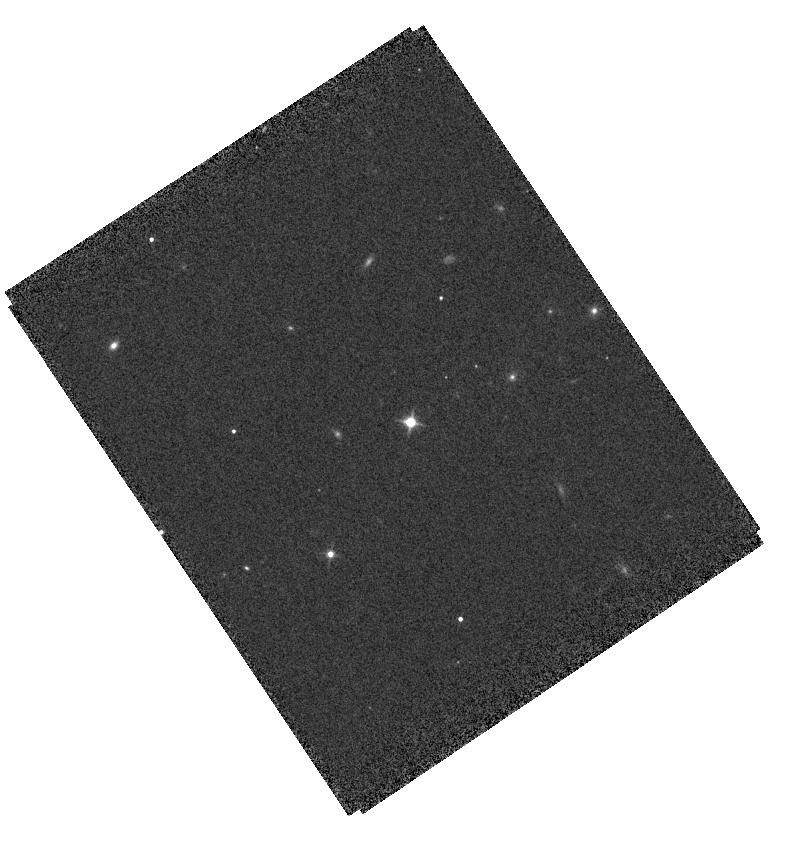
Target: J0439+1634
Instrument: WFC3/IR
Filter: F125W
Exposure: 6 min
Observation ID: hst_15829_h8_wfc3_ir_f125w_ie38h8

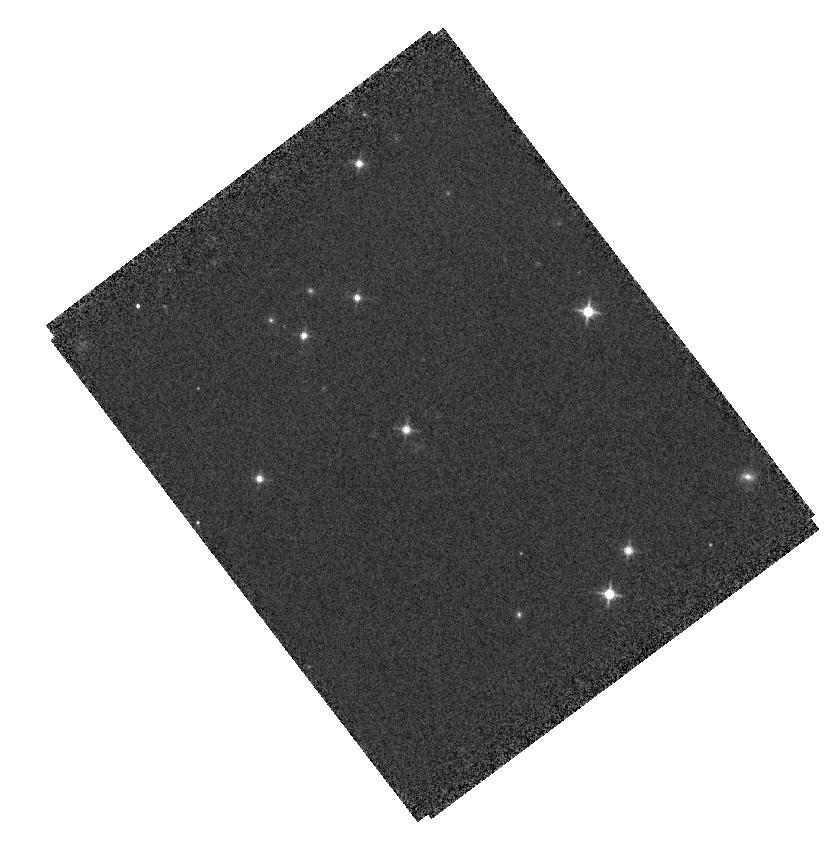
Target: PSF0439+1636
Instrument: WFC3/IR
Filter: F125W
Exposure: 6 min
Observation ID: hst_15829_09_wfc3_ir_f125w_ie3809

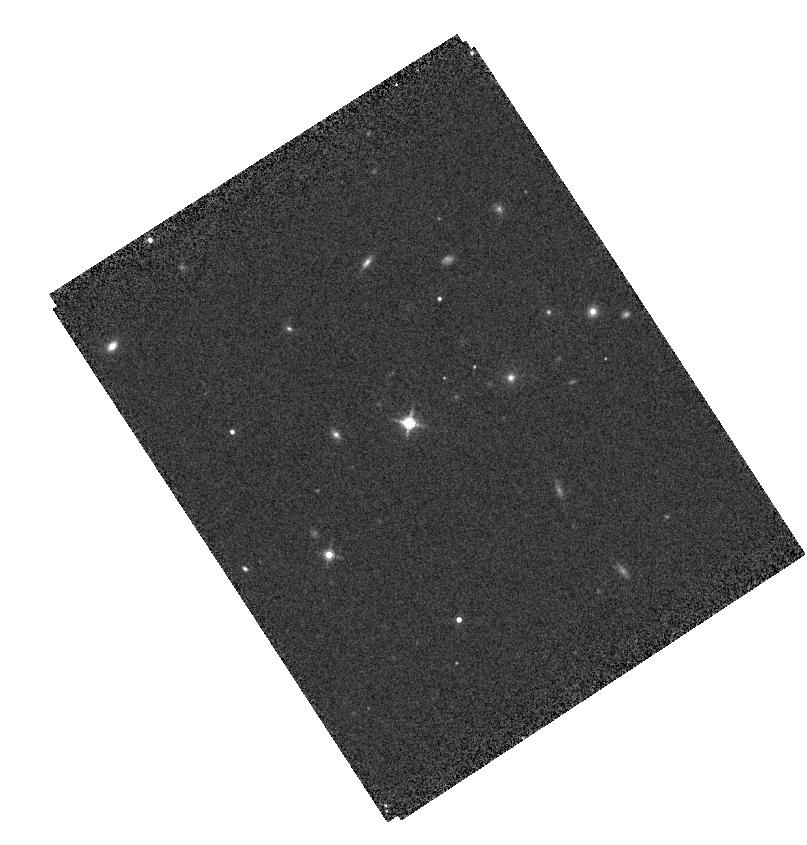
Target: J0439+1634
Instrument: WFC3/IR
Filter: F160W
Exposure: 7 min
Observation ID: hst_15829_h6_wfc3_ir_f160w_ie38h6

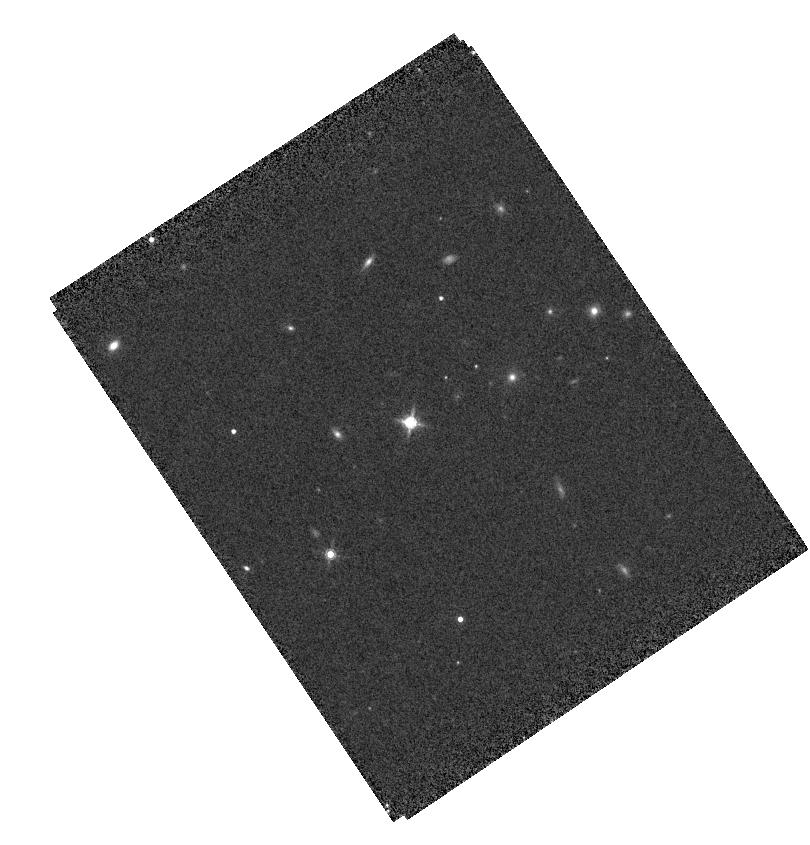
Target: J0439+1634
Instrument: WFC3/IR
Filter: F160W
Exposure: 7 min
Observation ID: hst_15829_h8_wfc3_ir_f160w_ie38h8

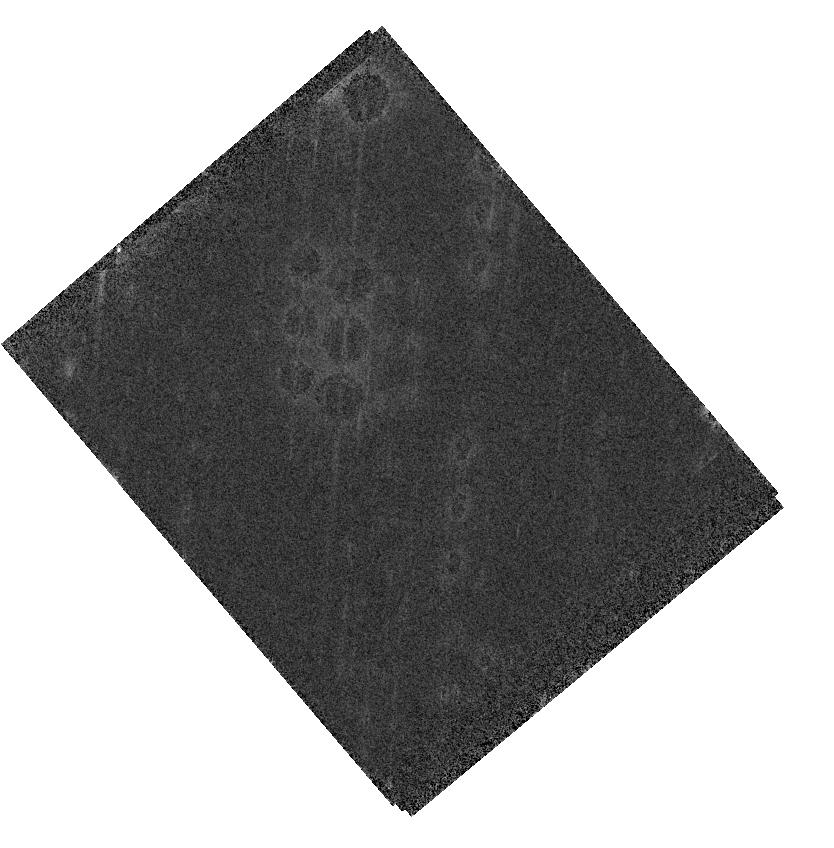
Target: J0439+1634
Instrument: WFC3/IR
Filter: F160W
Exposure: 7 min
Observation ID: hst_15829_08_wfc3_ir_f160w_ie3808

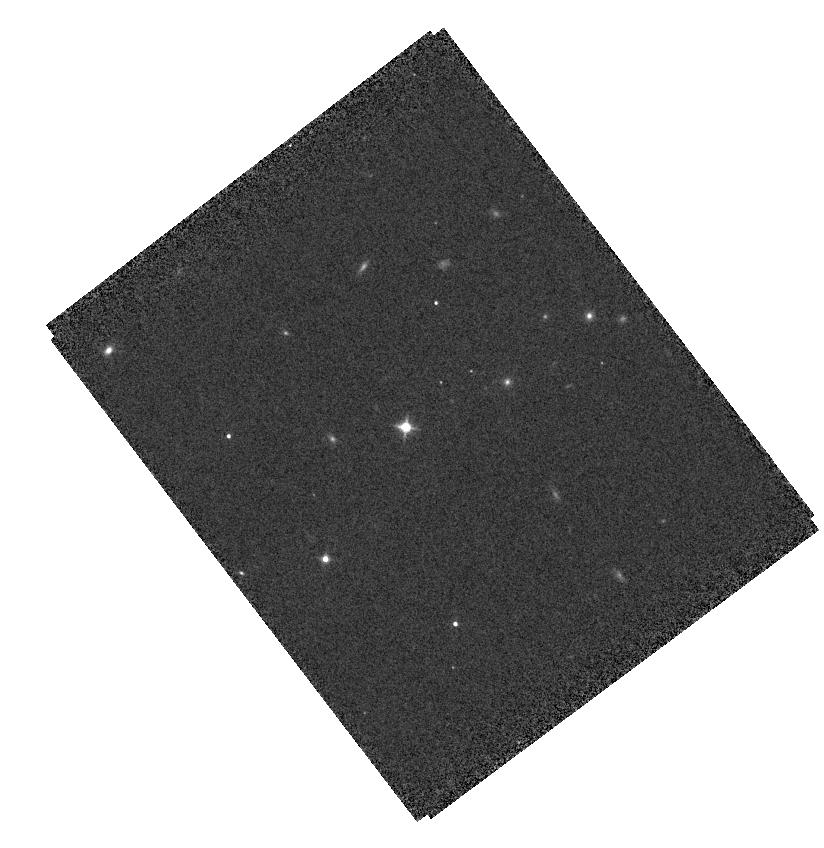
Target: J0439+1634
Instrument: WFC3/IR
Filter: F125W
Exposure: 6 min
Observation ID: hst_15829_04_wfc3_ir_f125w_ie3804

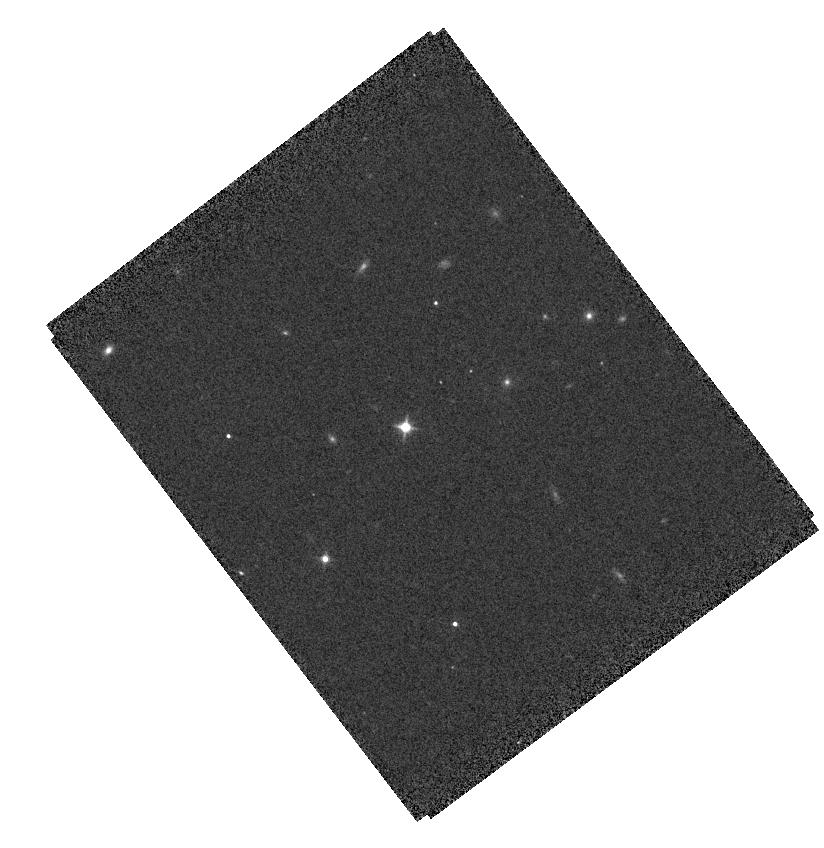
Target: J0439+1634
Instrument: WFC3/IR
Filter: F125W
Exposure: 6 min
Observation ID: hst_15829_03_wfc3_ir_f125w_ie3803

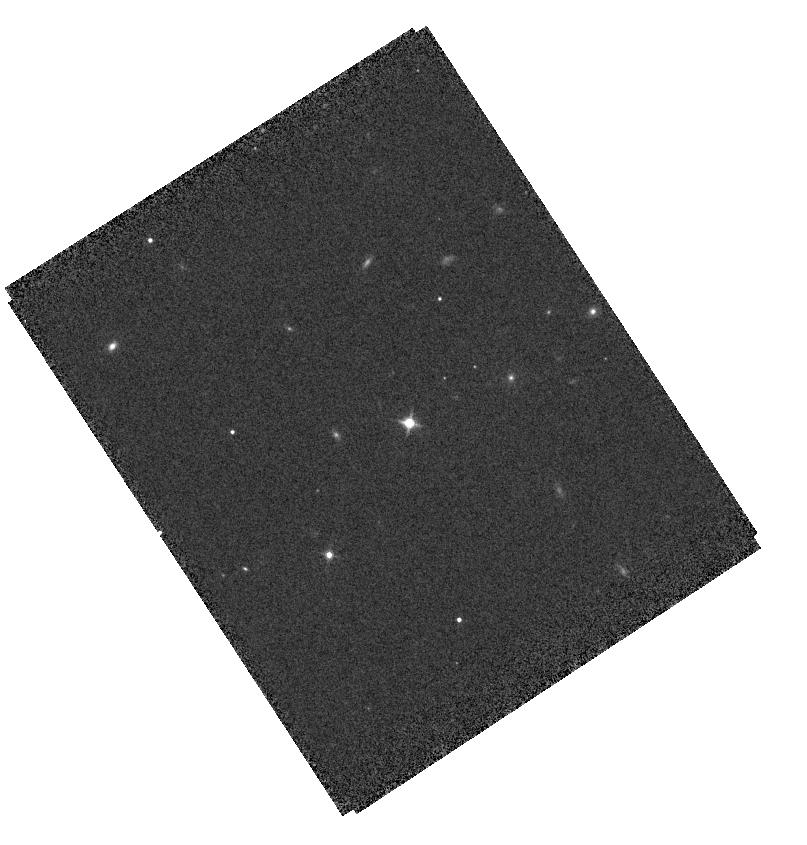
Target: J0439+1634
Instrument: WFC3/IR
Filter: F125W
Exposure: 6 min
Observation ID: hst_15829_h7_wfc3_ir_f125w_ie38h7

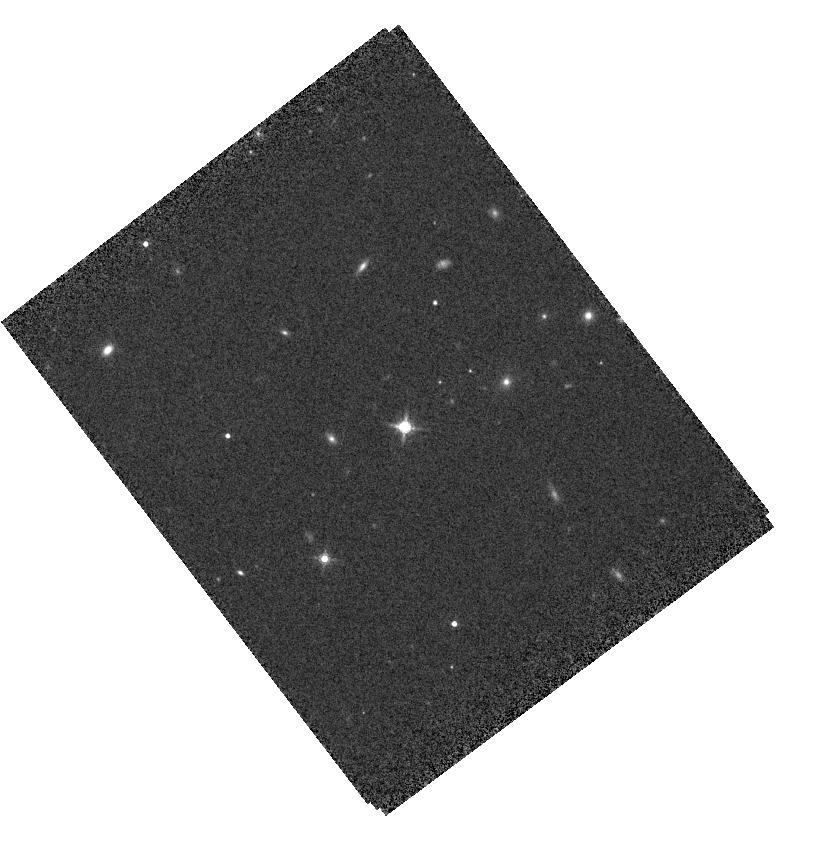
Target: J0439+1634
Instrument: WFC3/IR
Filter: F160W
Exposure: 7 min
Observation ID: hst_15829_01_wfc3_ir_f160w_ie3801

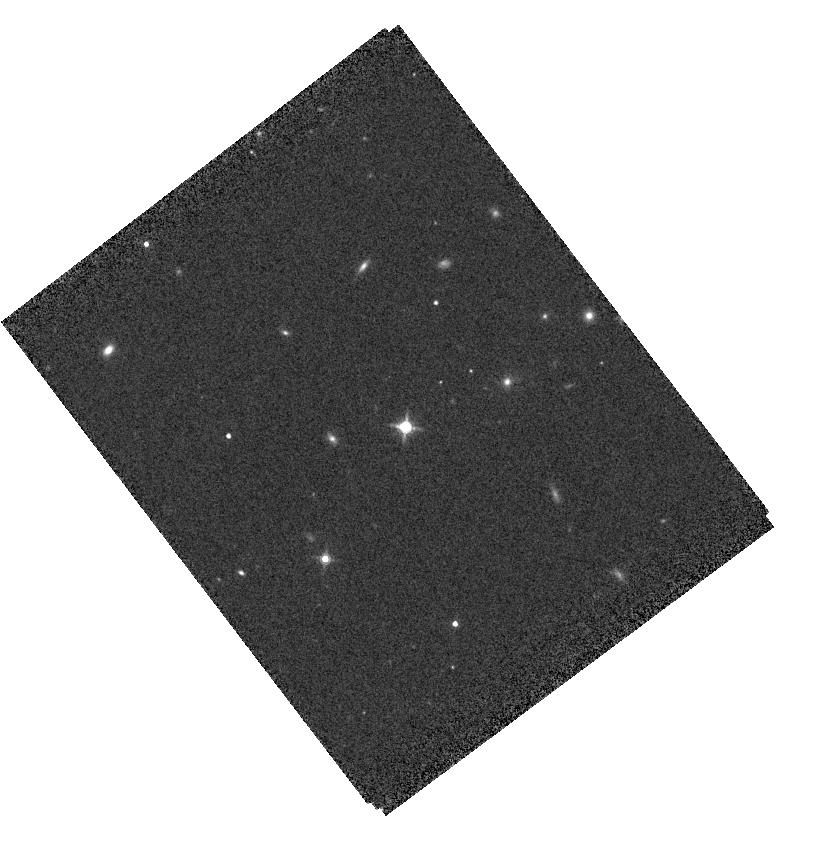
Target: J0439+1634
Instrument: WFC3/IR
Filter: F160W
Exposure: 7 min
Observation ID: hst_15829_03_wfc3_ir_f160w_ie3803

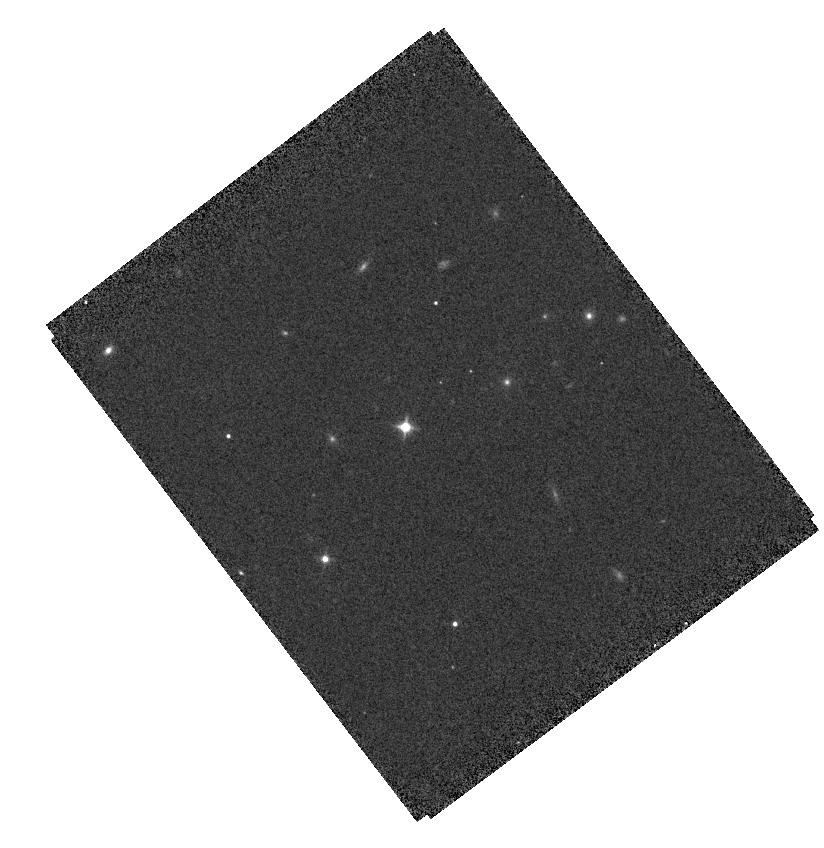
Target: J0439+1634
Instrument: WFC3/IR
Filter: F125W
Exposure: 6 min
Observation ID: hst_15829_02_wfc3_ir_f125w_ie3802

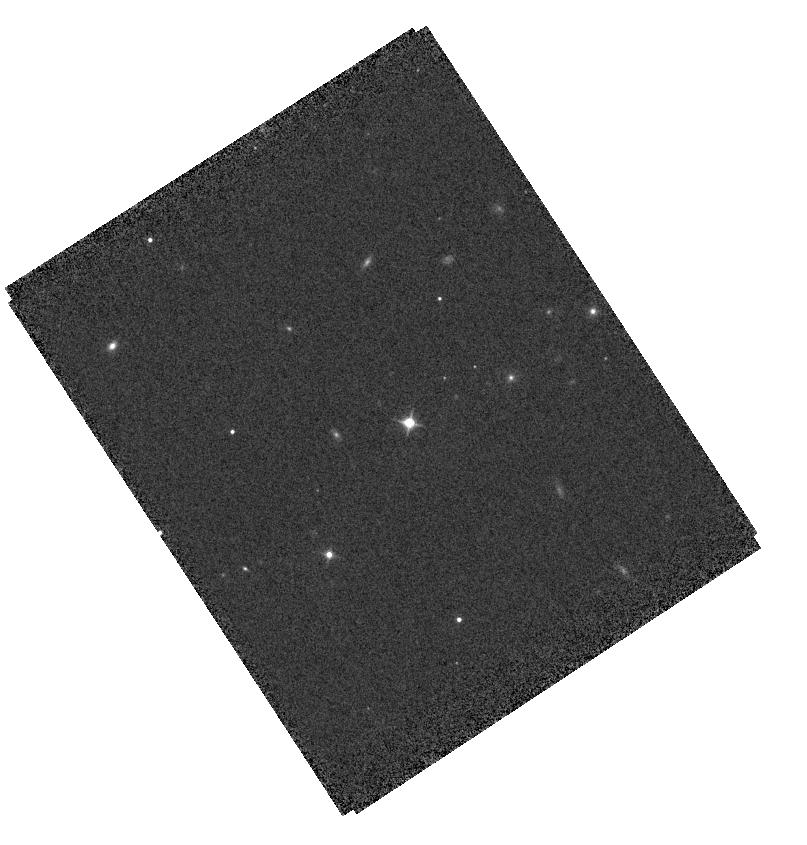
Target: J0439+1634
Instrument: WFC3/IR
Filter: F125W
Exposure: 6 min
Observation ID: hst_15829_h6_wfc3_ir_f125w_ie38h6

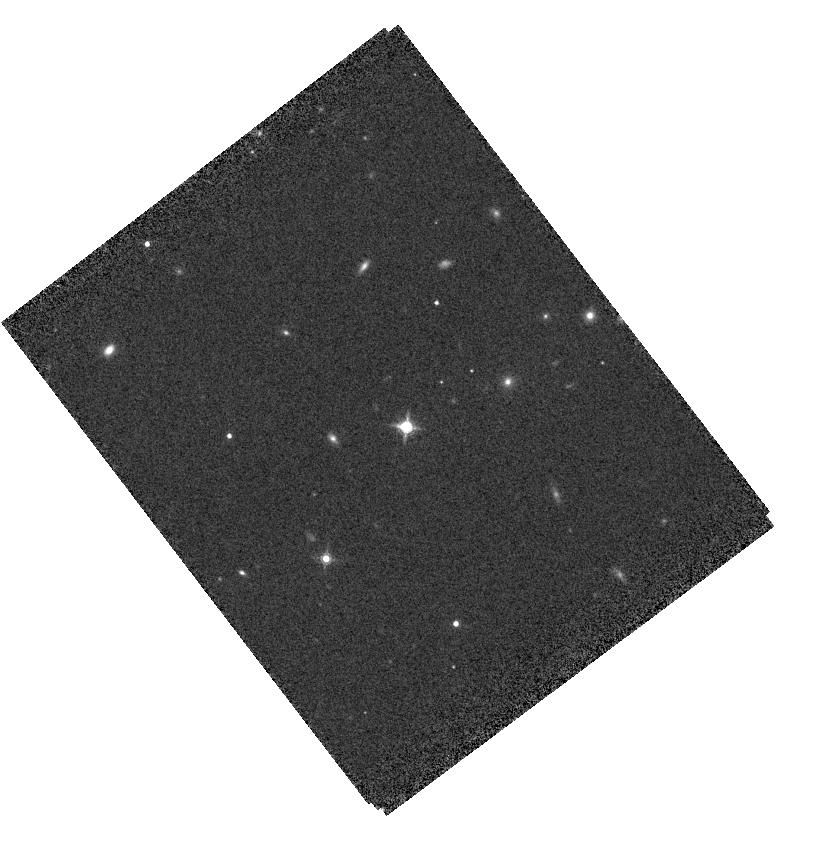
Target: J0439+1634
Instrument: WFC3/IR
Filter: F160W
Exposure: 7 min
Observation ID: hst_15829_05_wfc3_ir_f160w_ie3805

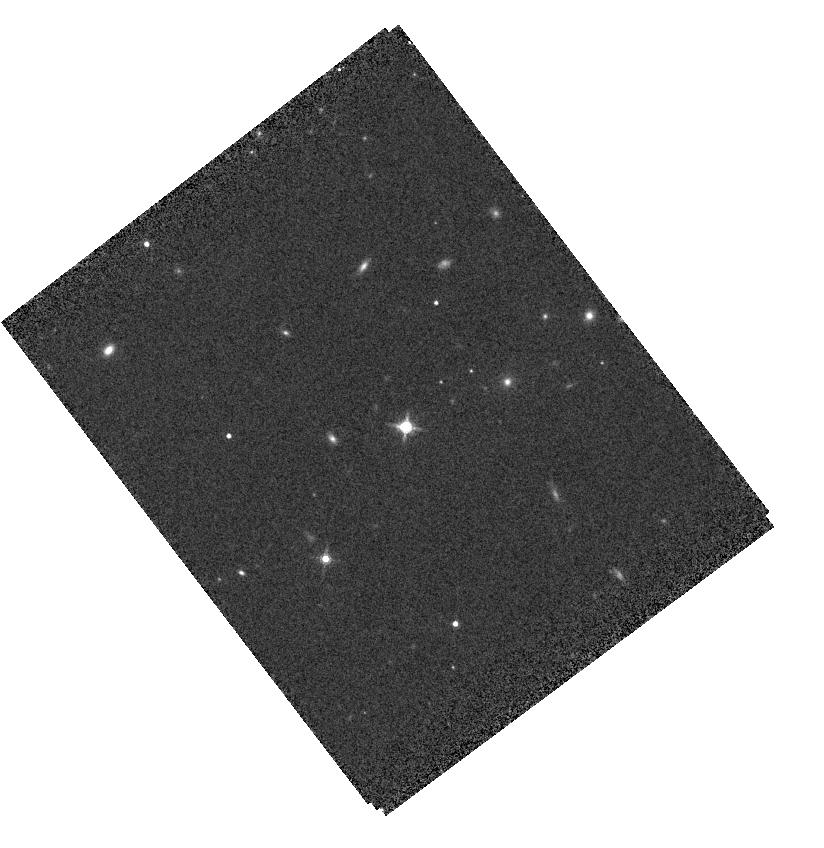
Target: J0439+1634
Instrument: WFC3/IR
Filter: F160W
Exposure: 7 min
Observation ID: hst_15829_04_wfc3_ir_f160w_ie3804

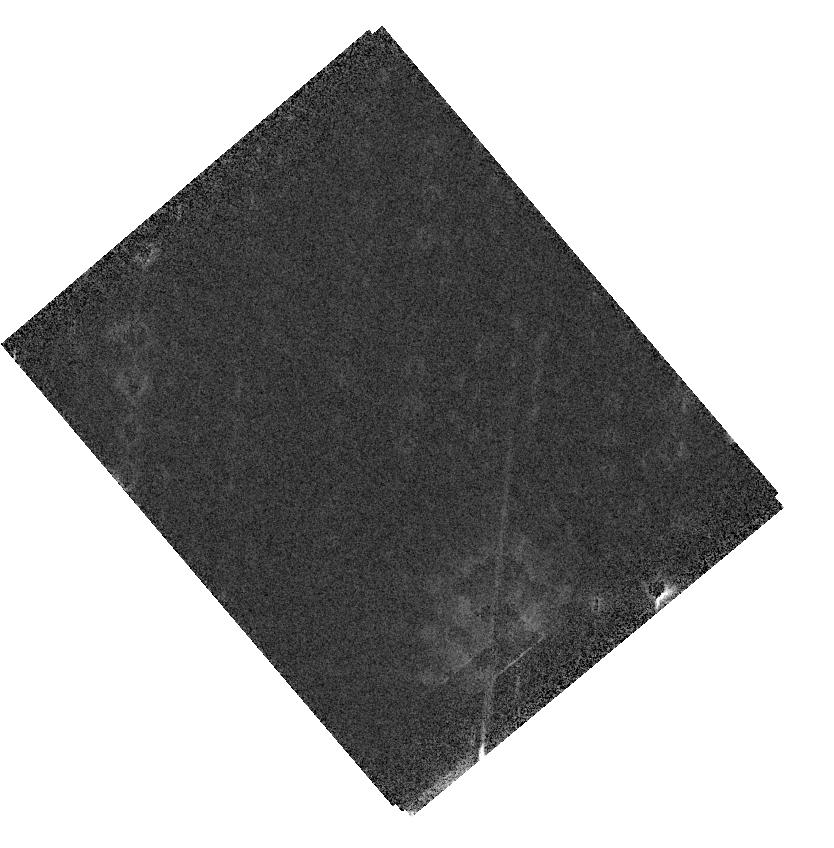
Target: J0439+1634
Instrument: WFC3/IR
Filter: F160W
Exposure: 7 min
Observation ID: hst_15829_07_wfc3_ir_f160w_ie3807

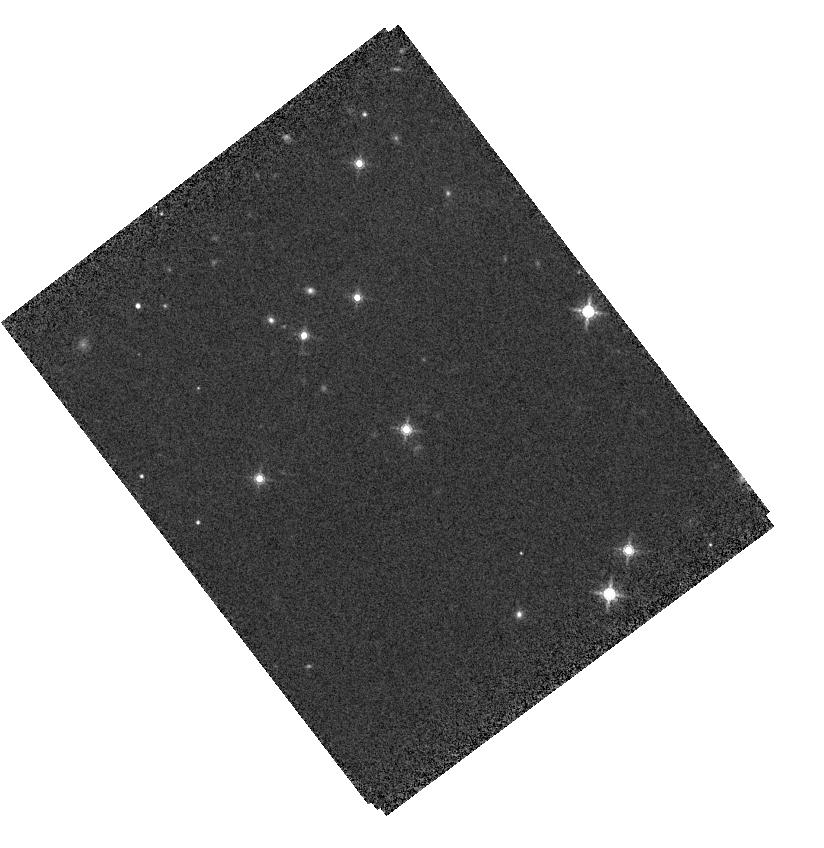
Target: PSF0439+1636
Instrument: WFC3/IR
Filter: F160W
Exposure: 7 min
Observation ID: hst_15829_09_wfc3_ir_f160w_ie3809

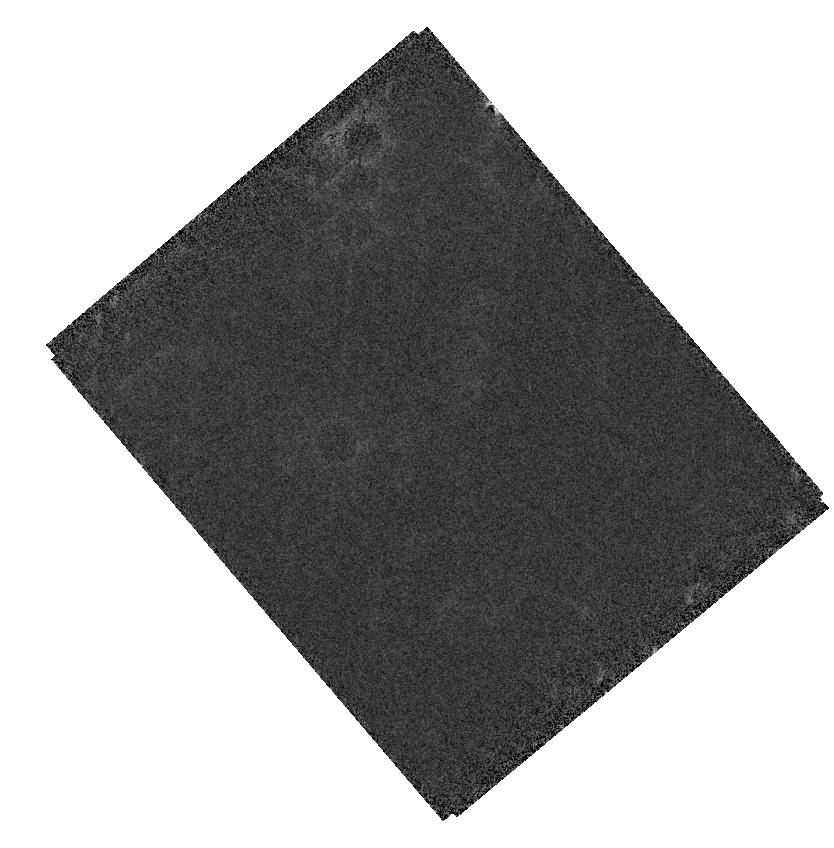
Target: J0439+1634
Instrument: WFC3/IR
Filter: F125W
Exposure: 6 min
Observation ID: hst_15829_08_wfc3_ir_f125w_ie3808

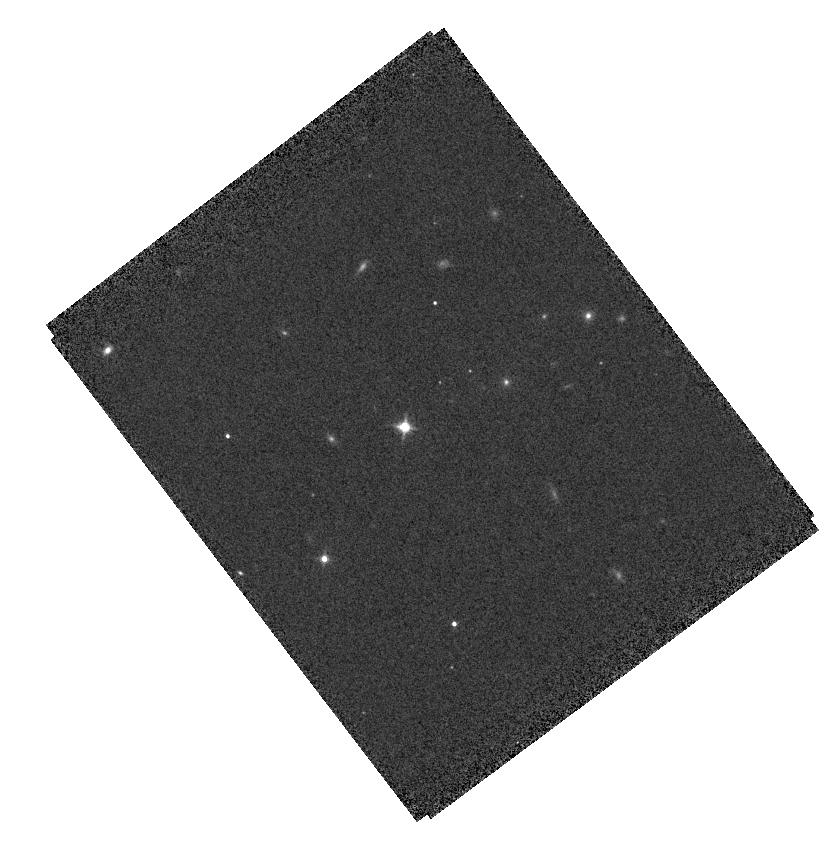
Target: J0439+1634
Instrument: WFC3/IR
Filter: F125W
Exposure: 6 min
Observation ID: hst_15829_01_wfc3_ir_f125w_ie3801

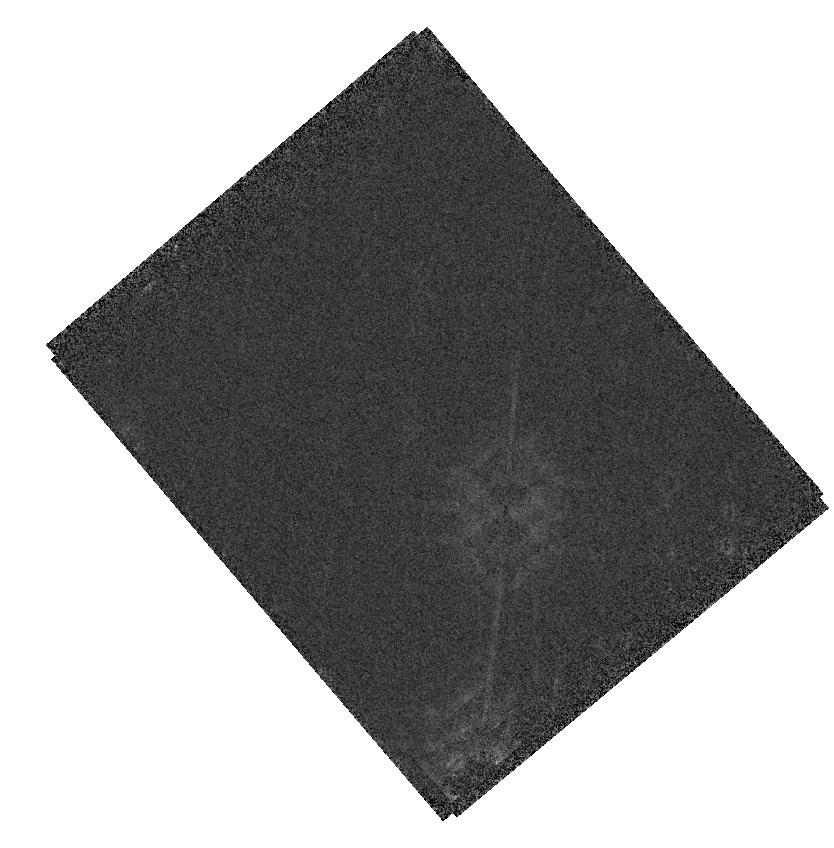
Target: J0439+1634
Instrument: WFC3/IR
Filter: F125W
Exposure: 6 min
Observation ID: hst_15829_07_wfc3_ir_f125w_ie3807

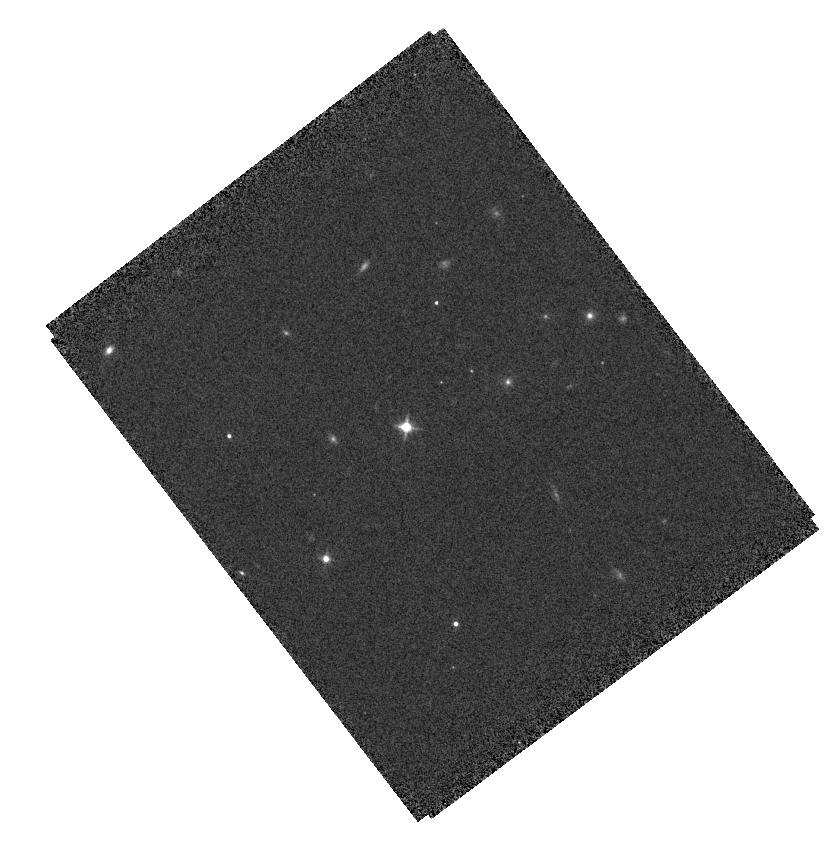
Target: J0439+1634
Instrument: WFC3/IR
Filter: F125W
Exposure: 6 min
Observation ID: hst_15829_05_wfc3_ir_f125w_ie3805

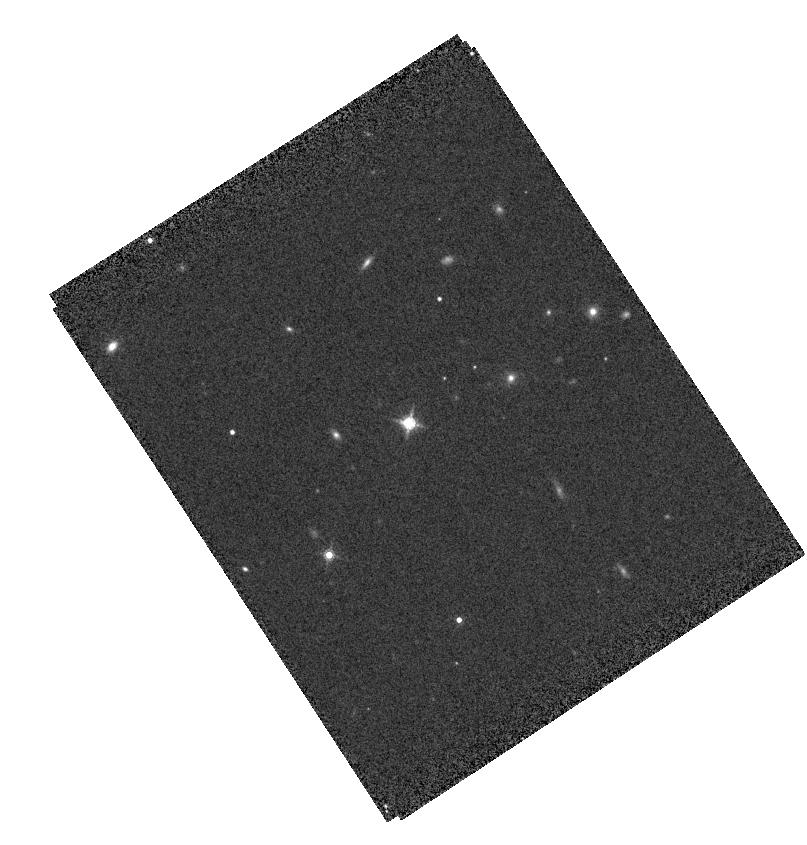
Target: J0439+1634
Instrument: WFC3/IR
Filter: F160W
Exposure: 7 min
Observation ID: hst_15829_h7_wfc3_ir_f160w_ie38h7

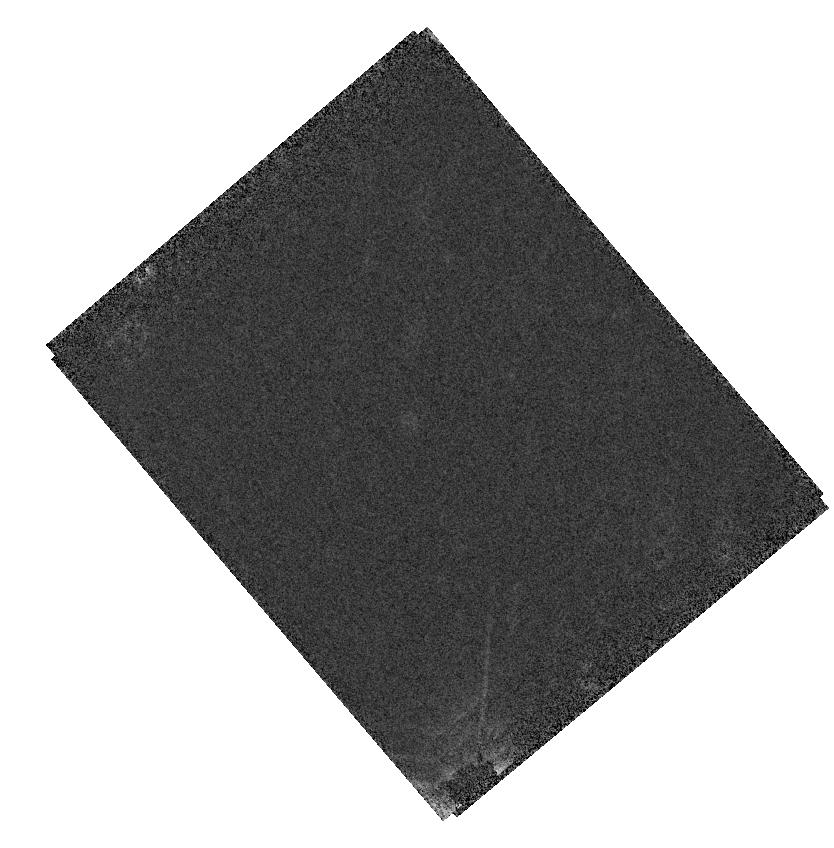
Target: J0439+1634
Instrument: WFC3/IR
Filter: F125W
Exposure: 6 min
Observation ID: hst_15829_06_wfc3_ir_f125w_ie3806

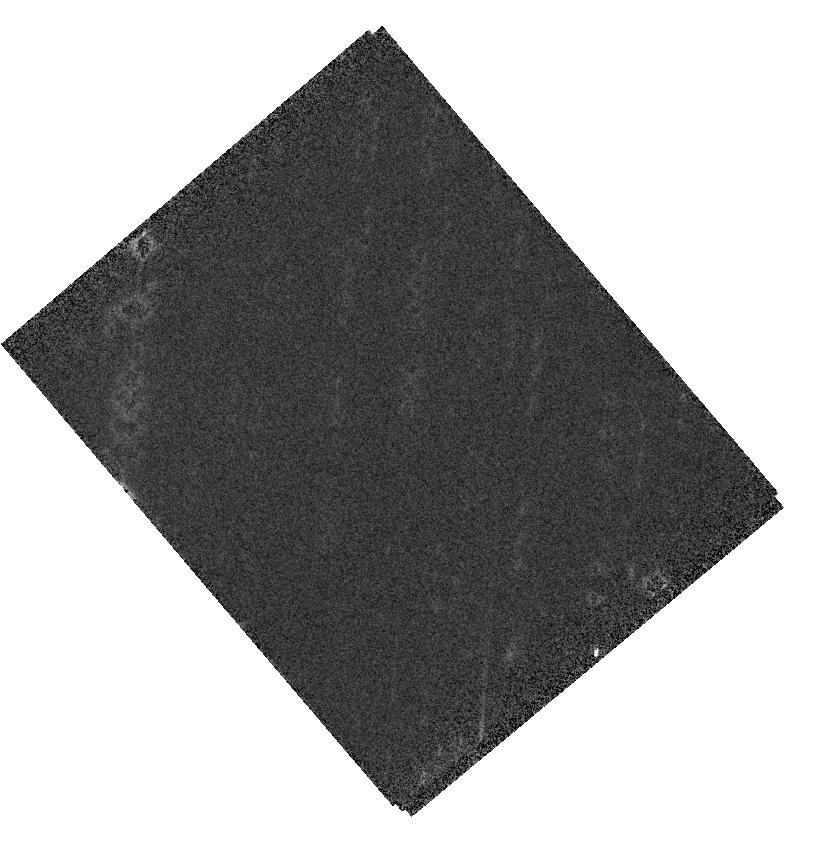
Target: J0439+1634
Instrument: WFC3/IR
Filter: F160W
Exposure: 7 min
Observation ID: hst_15829_06_wfc3_ir_f160w_ie3806

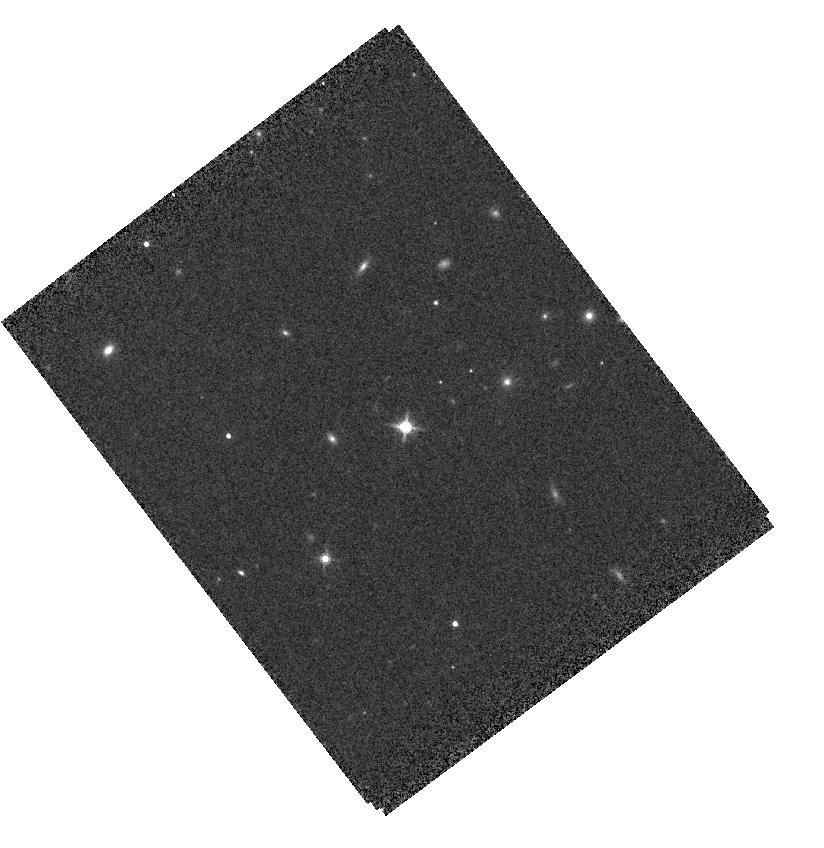
Target: J0439+1634
Instrument: WFC3/IR
Filter: F160W
Exposure: 7 min
Observation ID: hst_15829_02_wfc3_ir_f160w_ie3802

Probing Black Hole/Galaxy Co-Evolution at Cosmic Dawn in High Definition with a Gravitationally Lensed Quasar (PI: Yang, Jinyi)

Gravitational lensing brightens the images of quasars by a significant amount and provides a powerful probe of the physical properties of quasar population and their host galaxies. At z=6.51, recently discovered quasar J0439 is the most distant gravitationally lensed quasar known and the first such object detected at the epoch of reionization. Shallow HST/ACS observations reveal a compact lensing system, with Einstein ring radius of 0.2" and a high magnification factor of 51 for the central point source. J0439 is the brightest quasar observed at both optical and far-infrared wavelengths, indicating strong black hole (BH) accretion activities accompanied by a powerful starburst with an intrinsic star formation rate SFR >1000 solar mass per year. A shallow, low resolution ALMA image has resolved the lensed quasar host into a 1"-long arc. We propose to carry out deep HST/WFC3 F125W and F160W imaging to study the quasar host galaxy. It will detect and spatially resolved the rest-frame UV radiation from the host galaxy, allowing measurements of its unobscured star formation rate and size. The combination of the new HST observations with approved deep ALMA observations will measure the host galaxy SED, and, further aided by the extra resolution gain from lensing magnification, probe star formation and dust obscuration in its nuclear region. With additional multi-wavelength observations from X-ray through radio, J0439 will provide a unique laboratory to study BH/galaxy co-evolution at cosmic dawn in unprecedented detail. In particular, future JWST observations would probe the ISM kinematics in this starburst/quasar system within the BH sphere of influence.